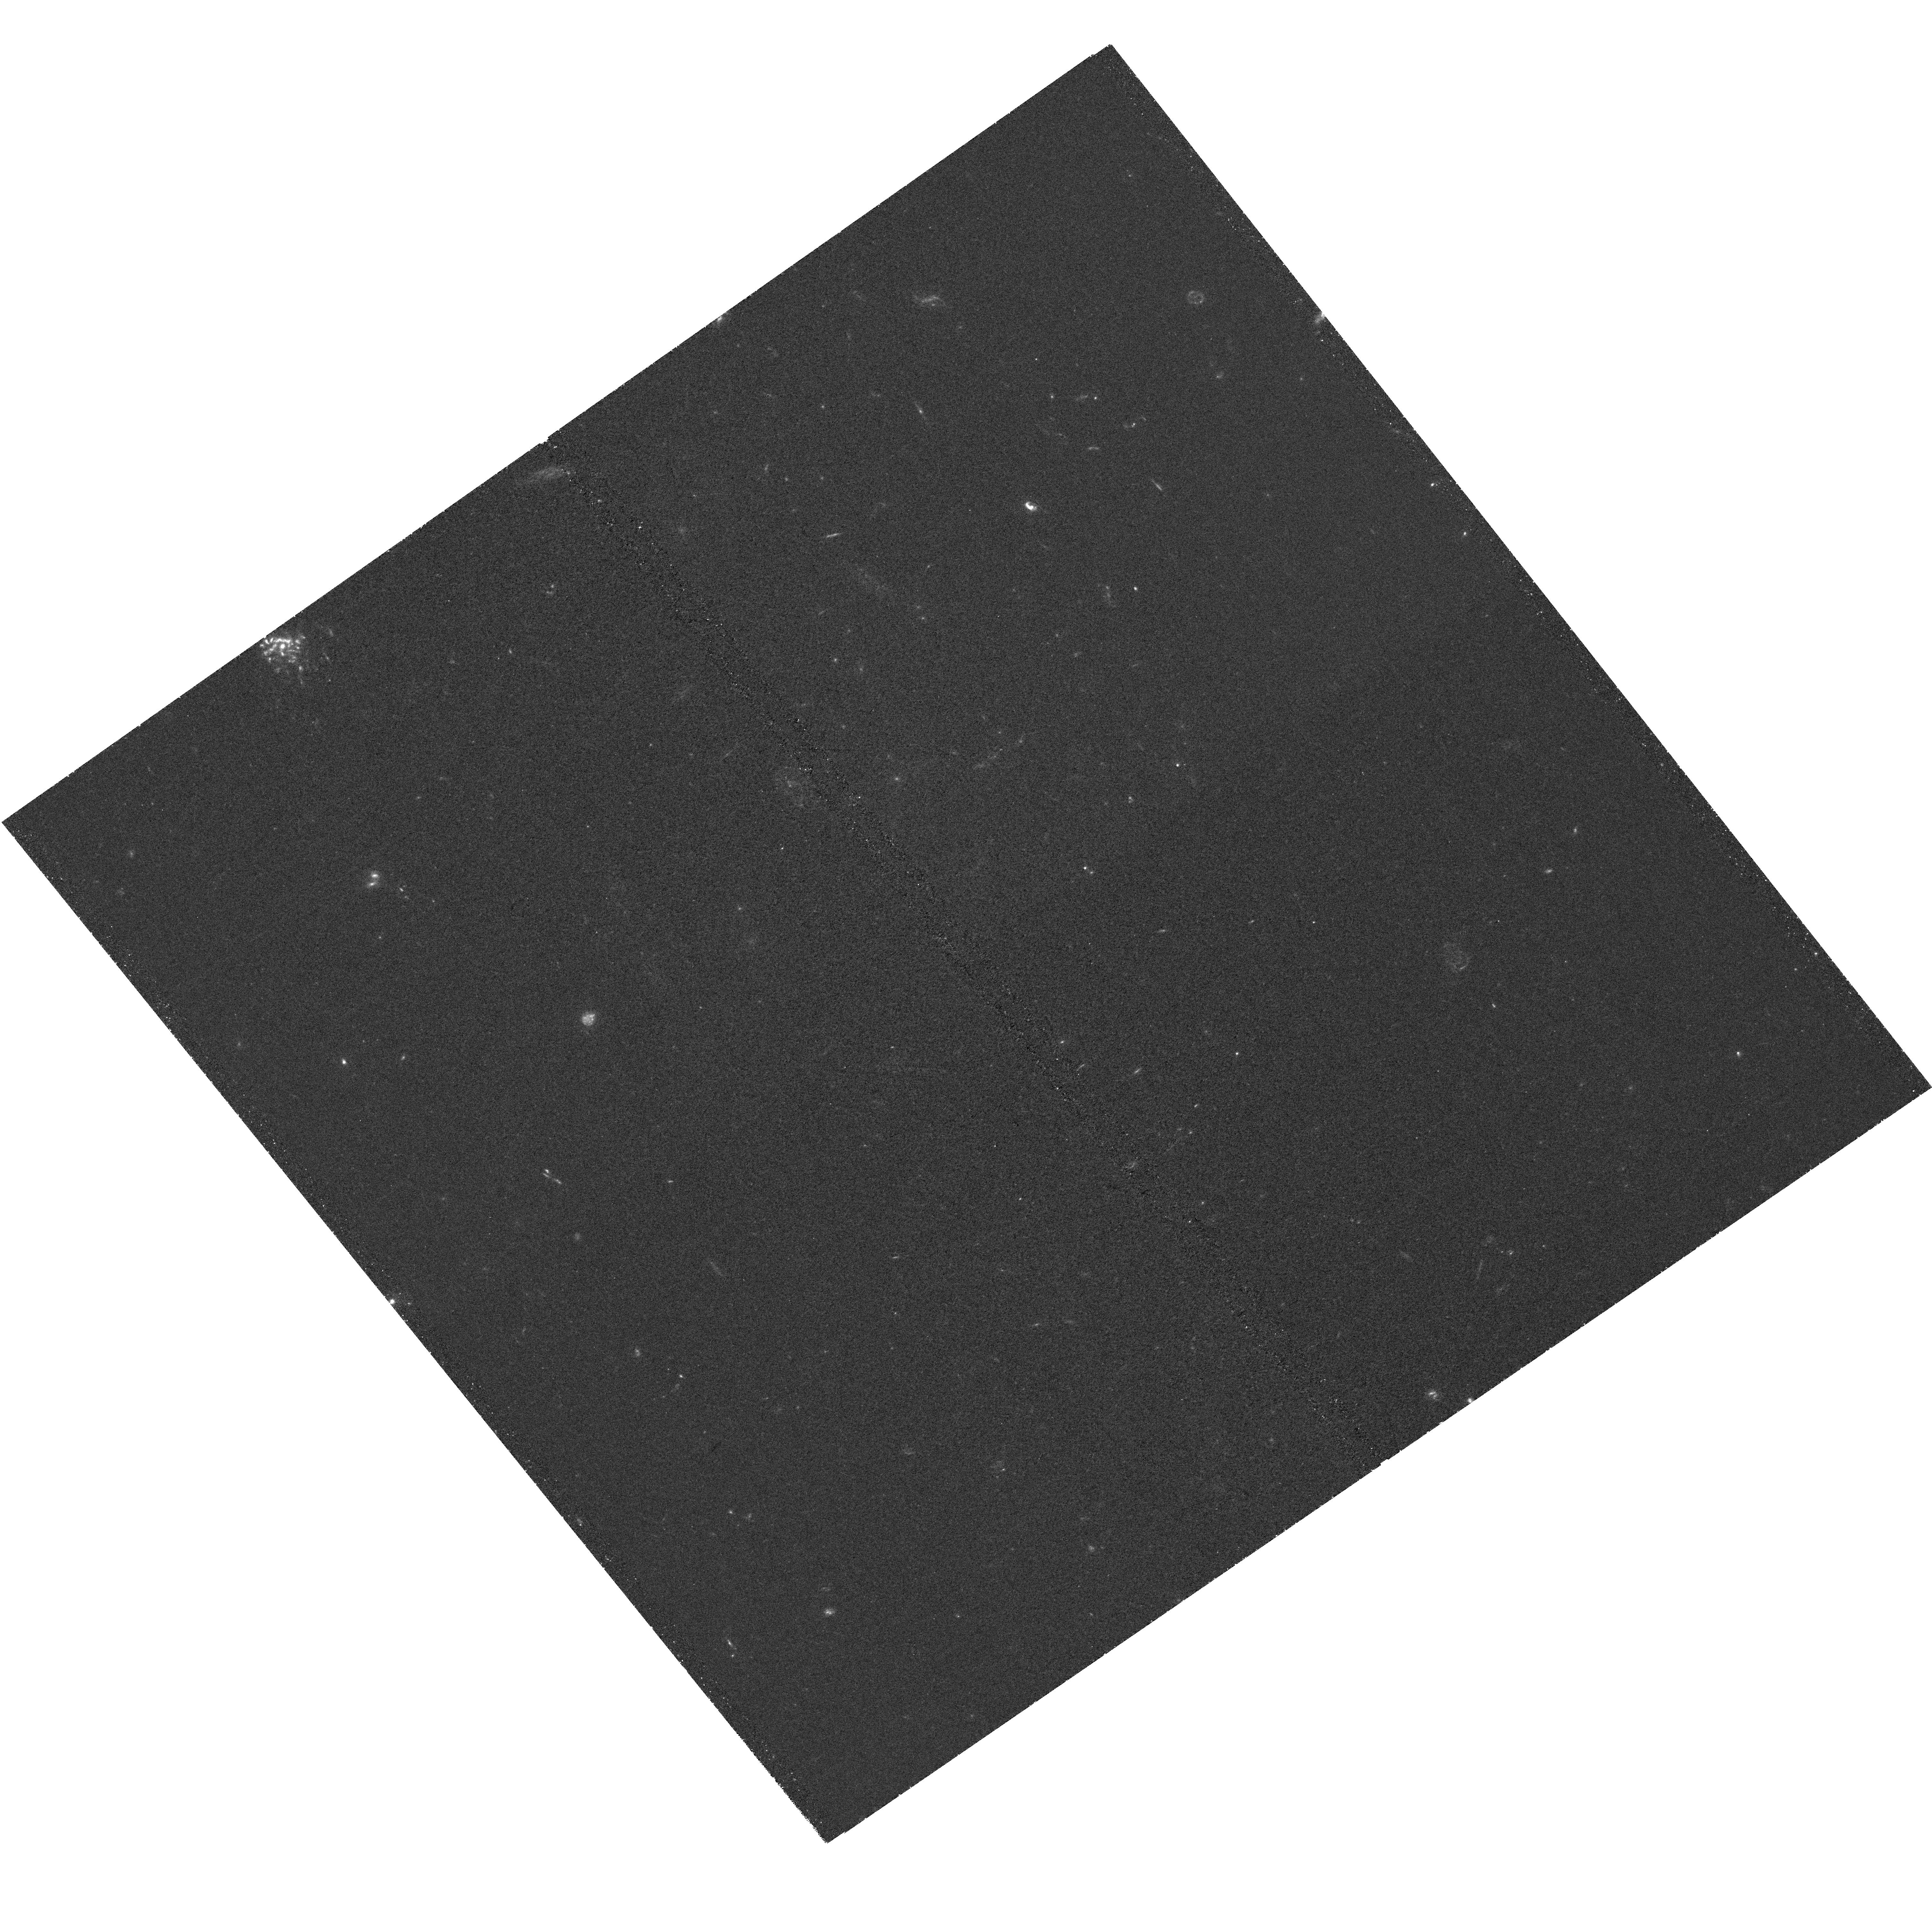
Target: ABELL2744-PRI-NIRCAM-3. Instrument: WFC3/UVIS. Filter: F336W. Exposure: 2.1 h. Observation ID: hst_17730_31_wfc3_uvis_f336w_ife131

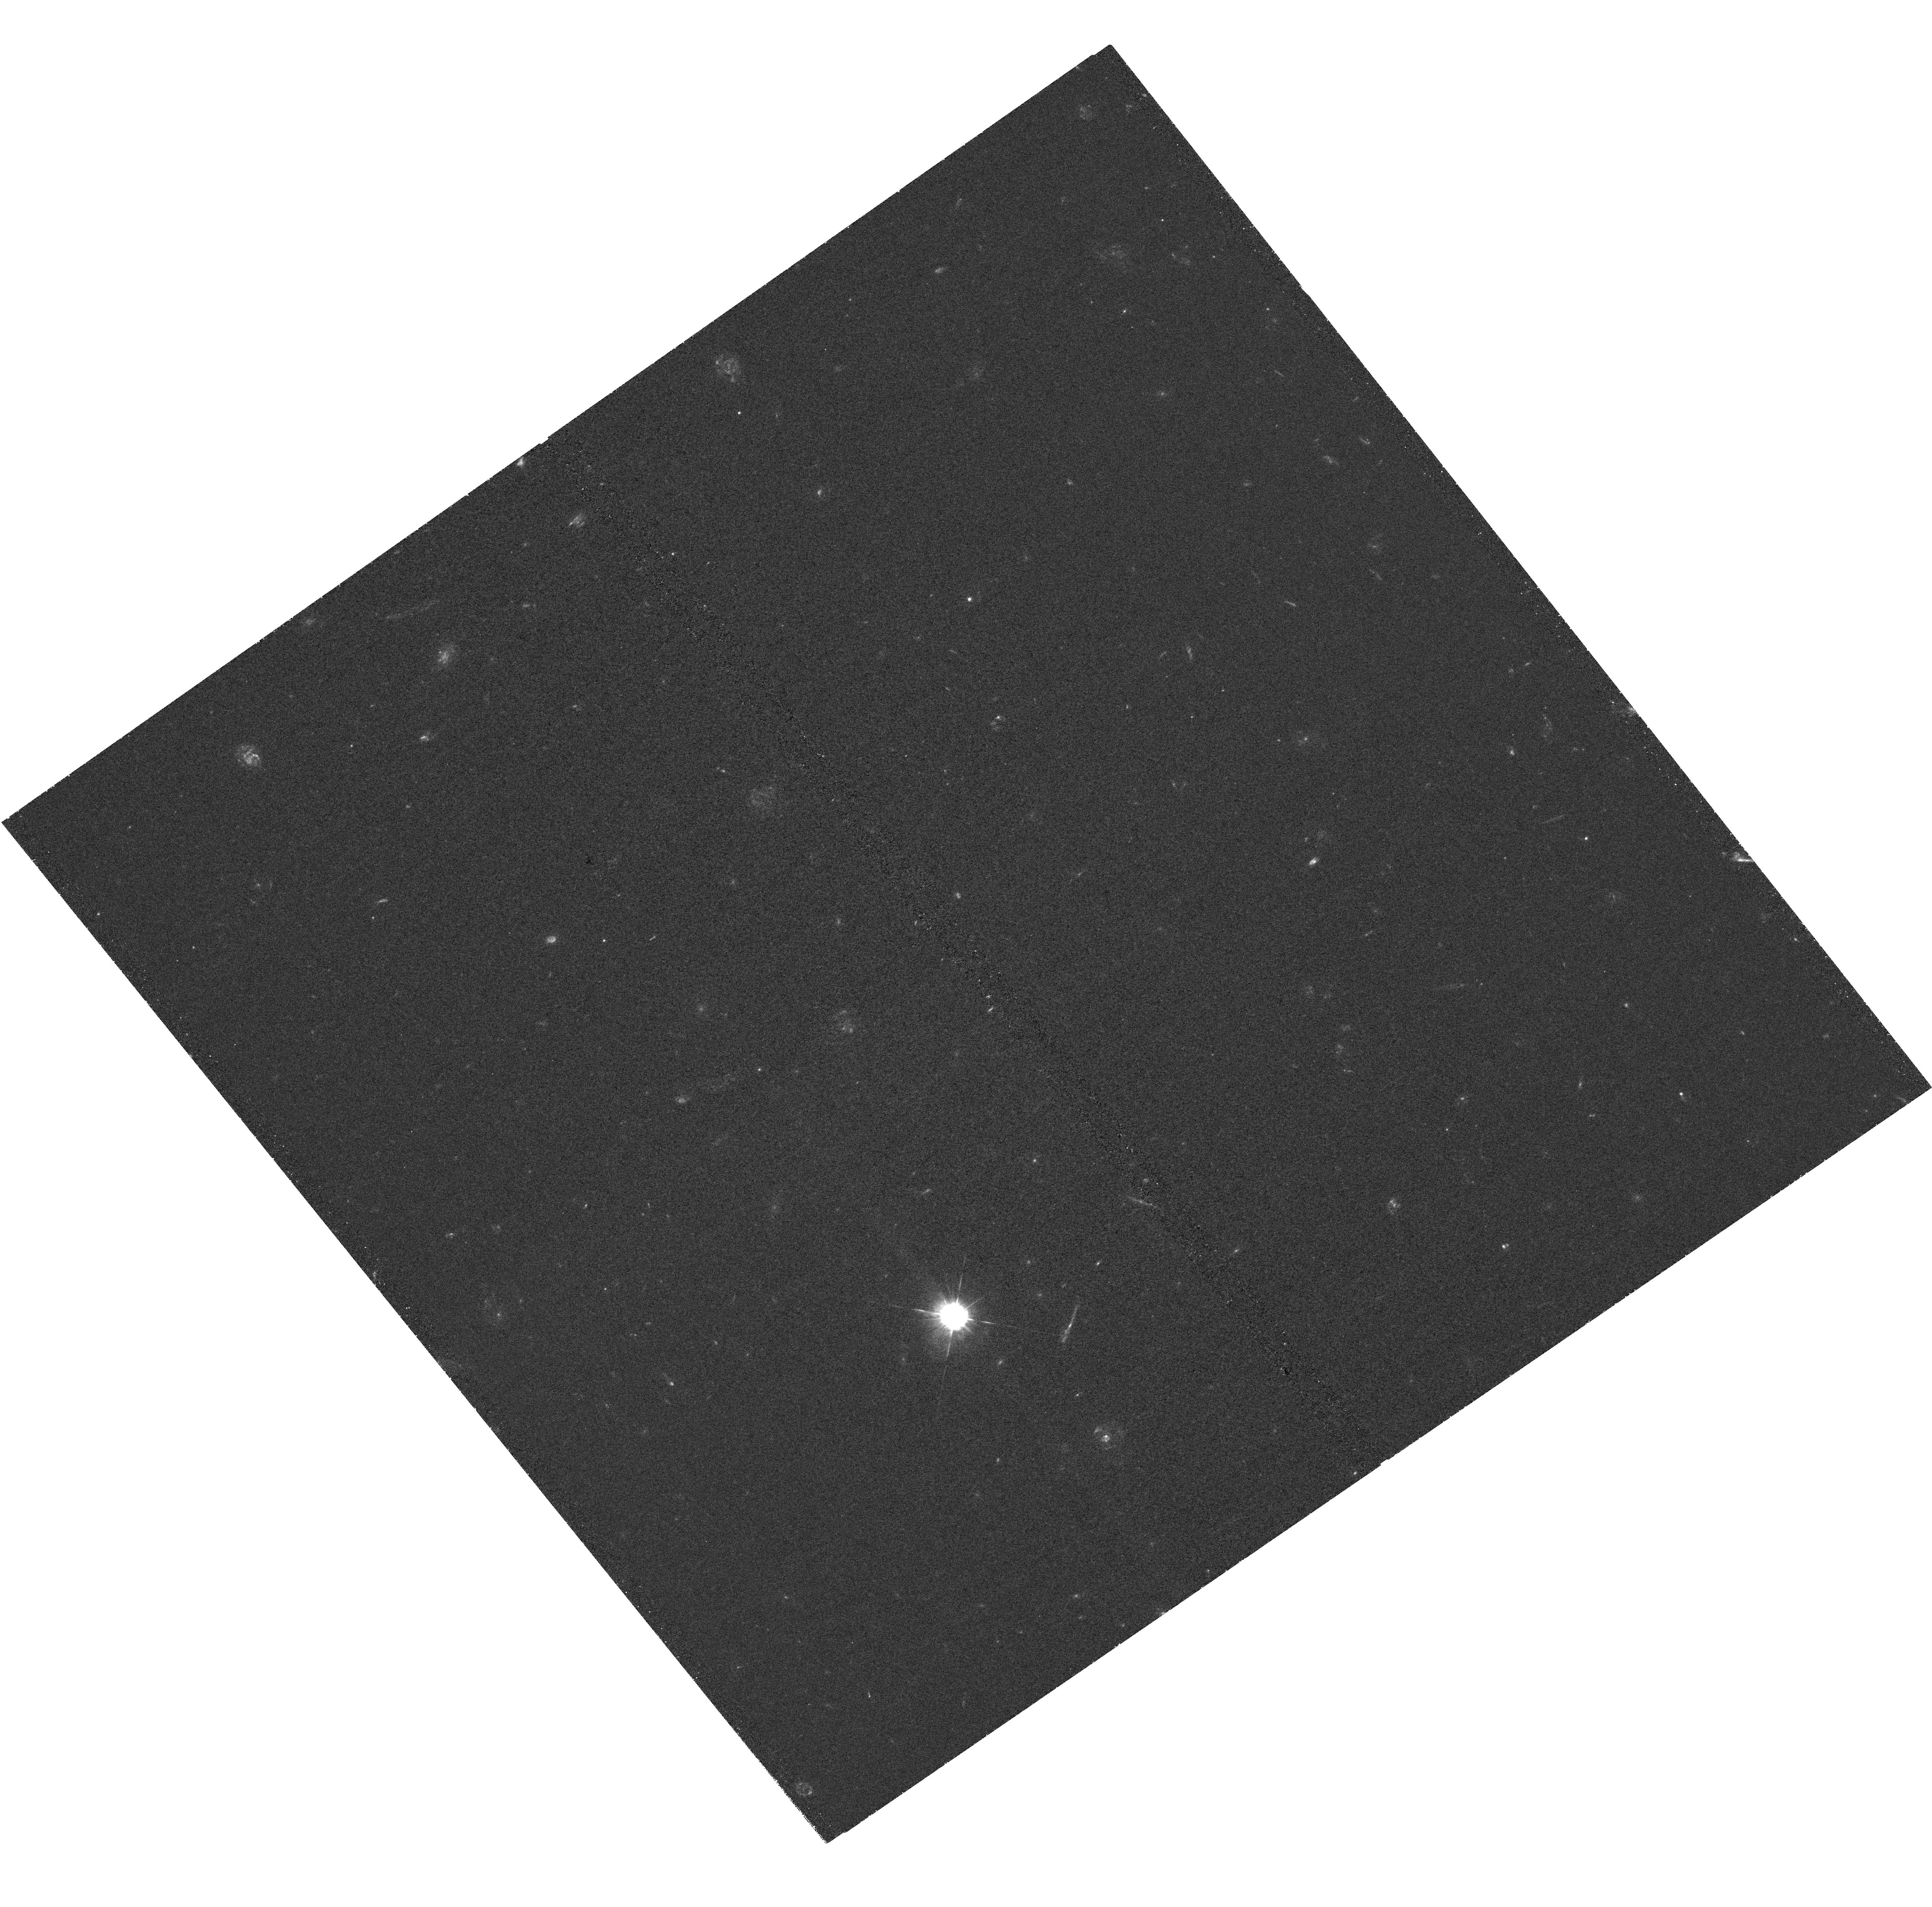
Target: ABELL2744-PRI-NIRCAM-2. Instrument: WFC3/UVIS. Filter: F336W. Exposure: 2.1 h. Observation ID: hst_17730_26_wfc3_uvis_f336w_ife126

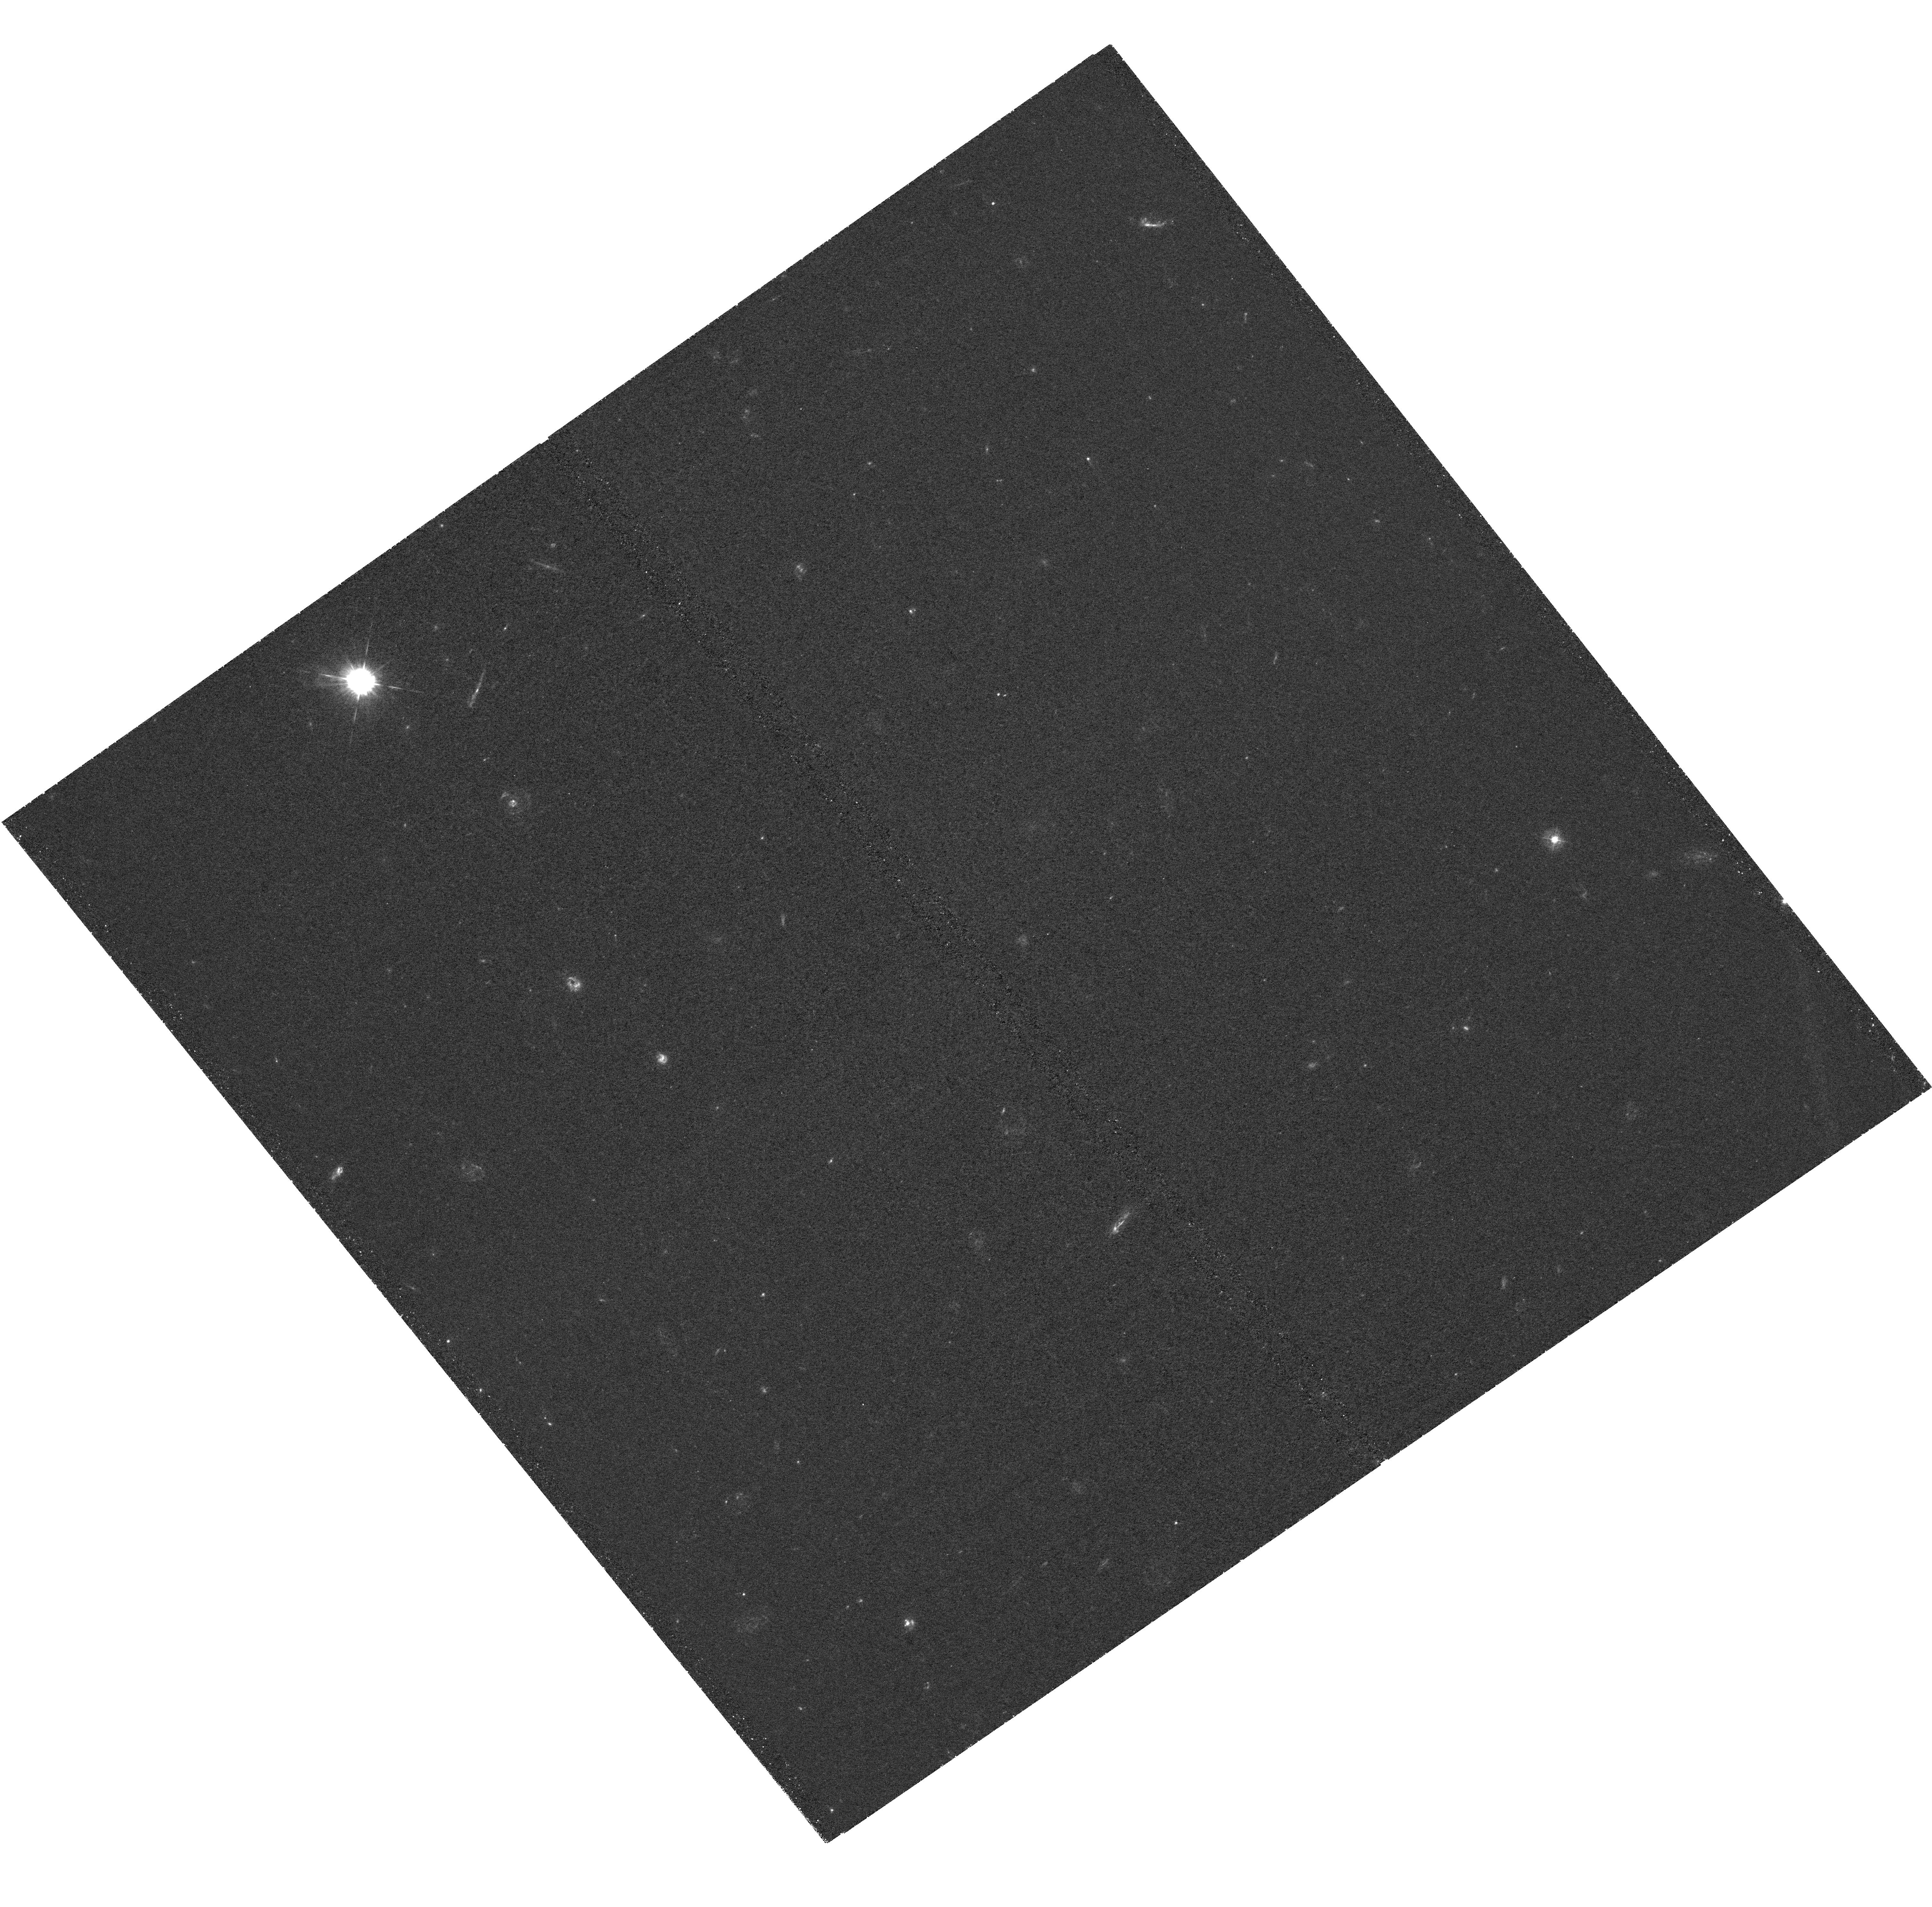
Target: ABELL2744-PRI-NIRCAM-4. Instrument: WFC3/UVIS. Filter: F336W. Exposure: 2.1 h. Observation ID: hst_17730_42_wfc3_uvis_f336w_ife142

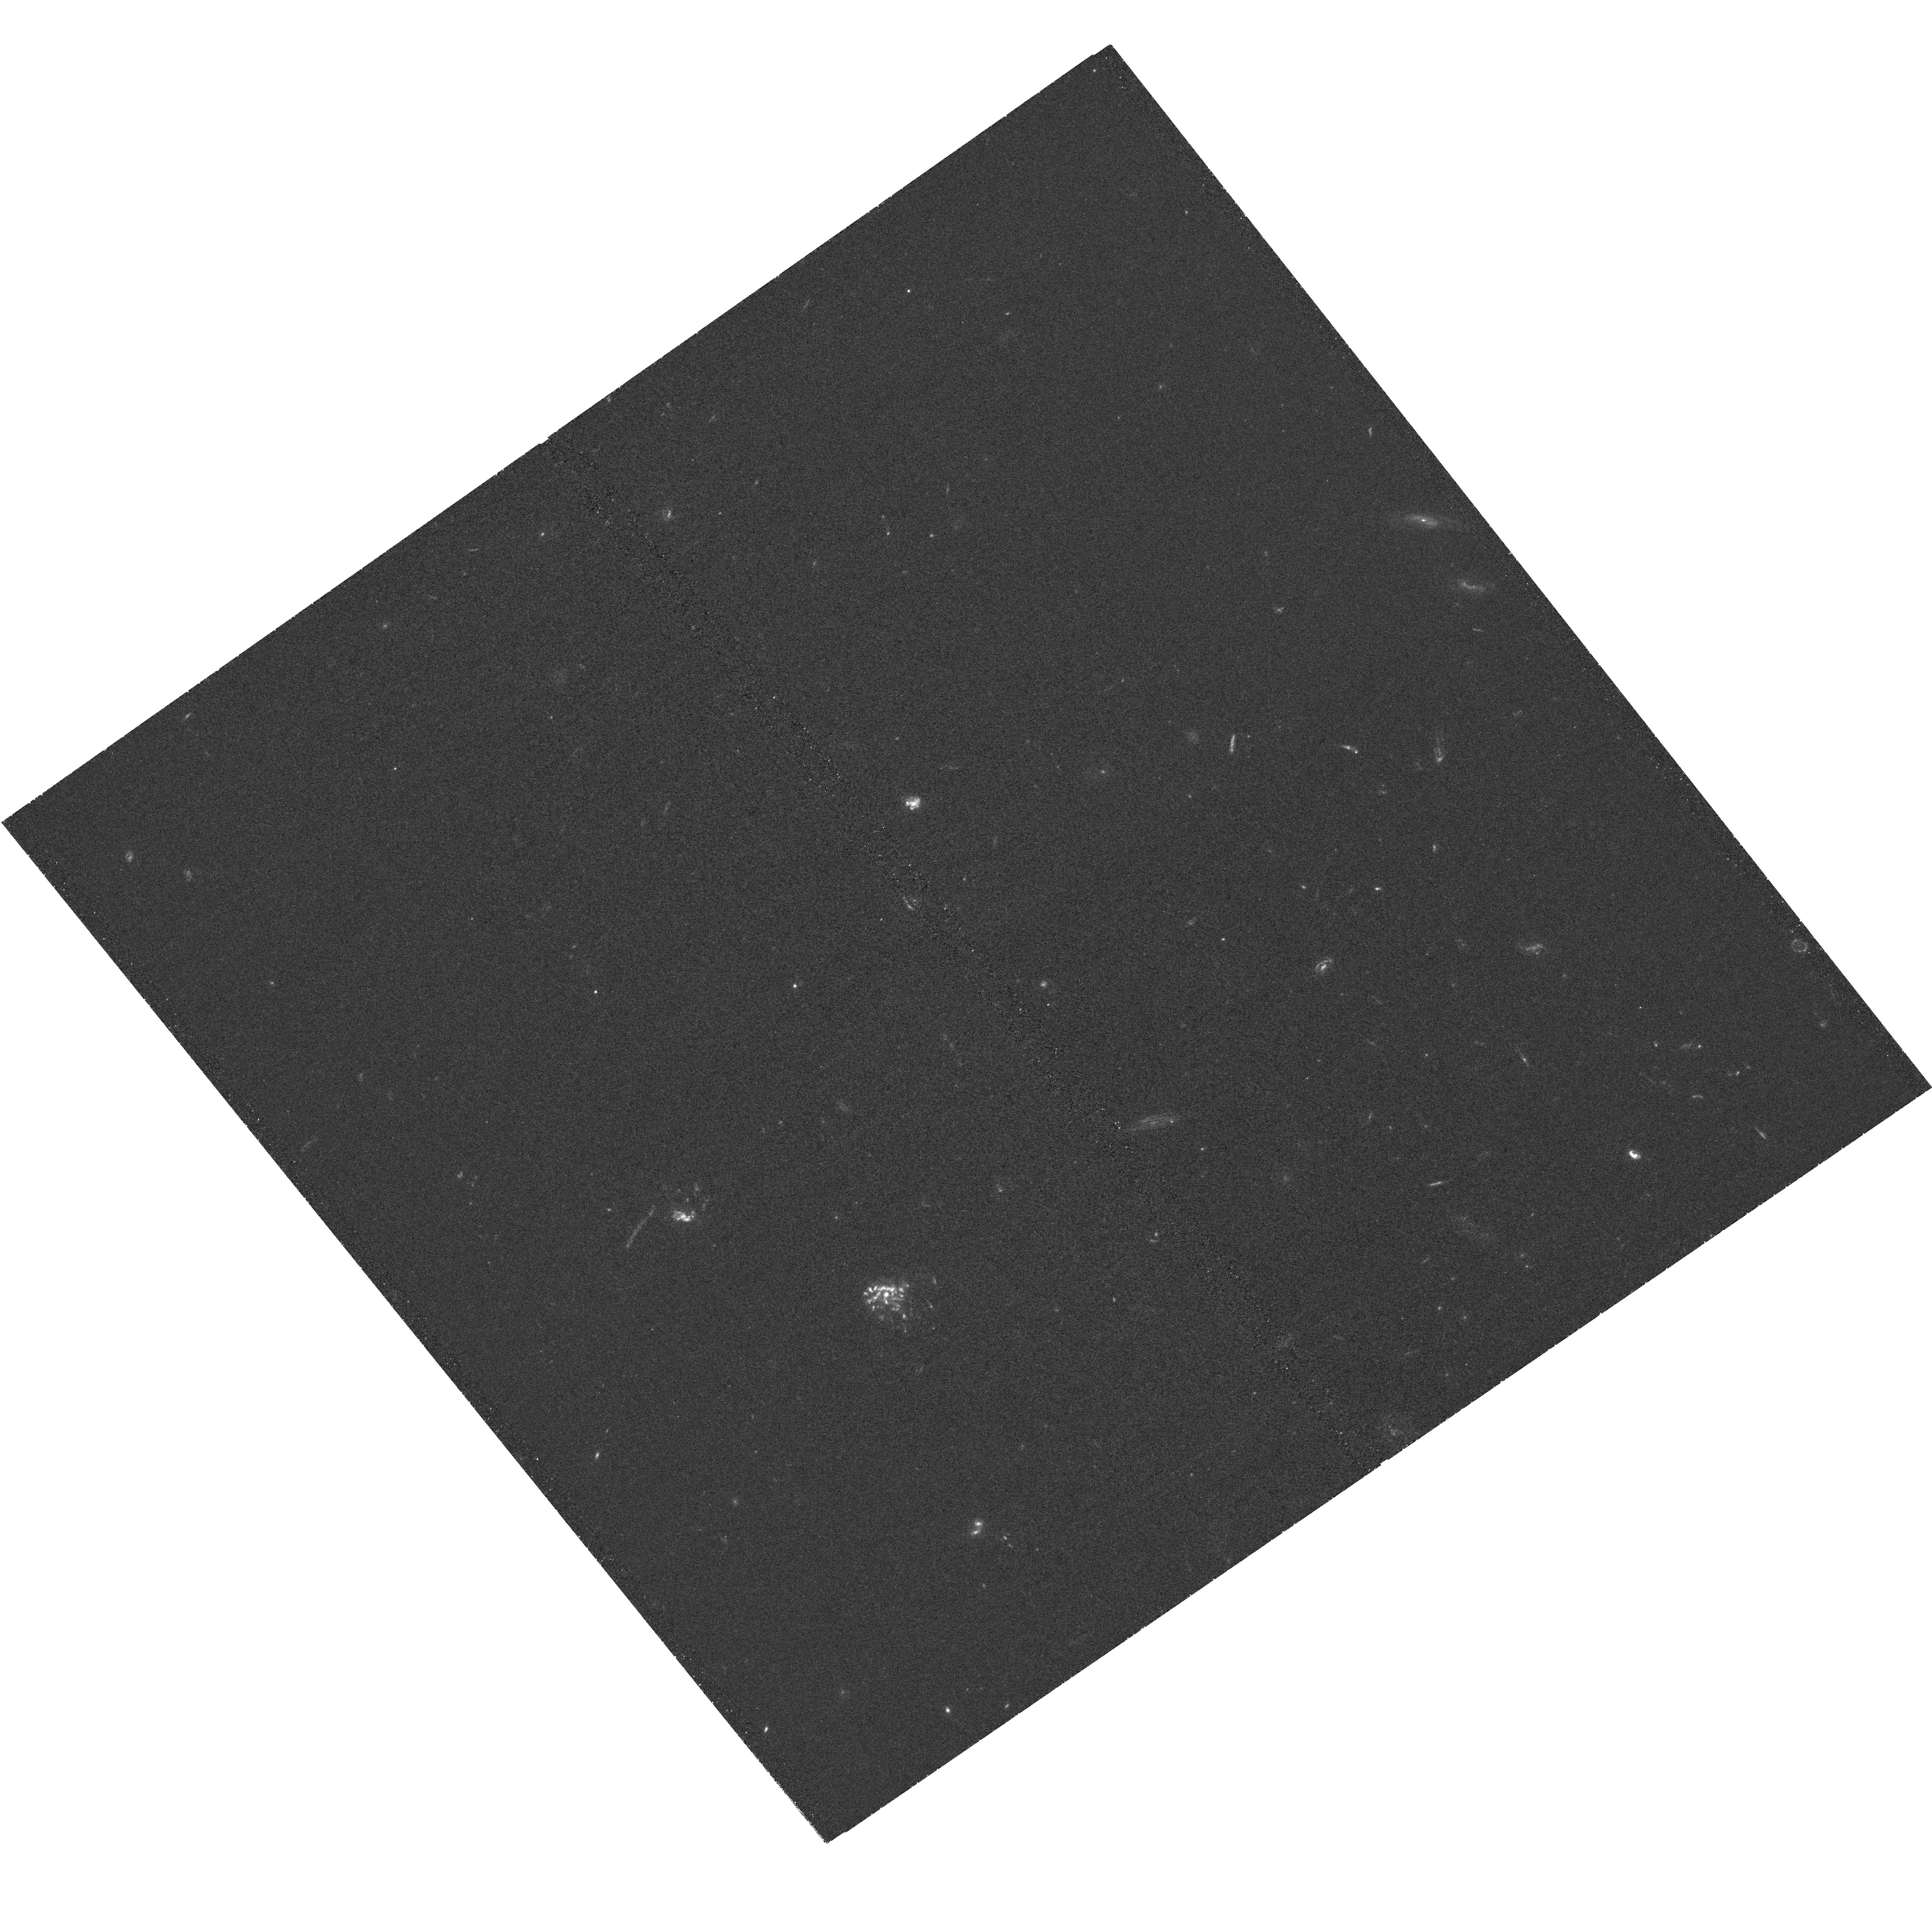
Target: ABELL2744-PRI-NIRCAM-1. Instrument: WFC3/UVIS. Filter: F336W. Exposure: 2.1 h. Observation ID: hst_17730_12_wfc3_uvis_f336w_ife112

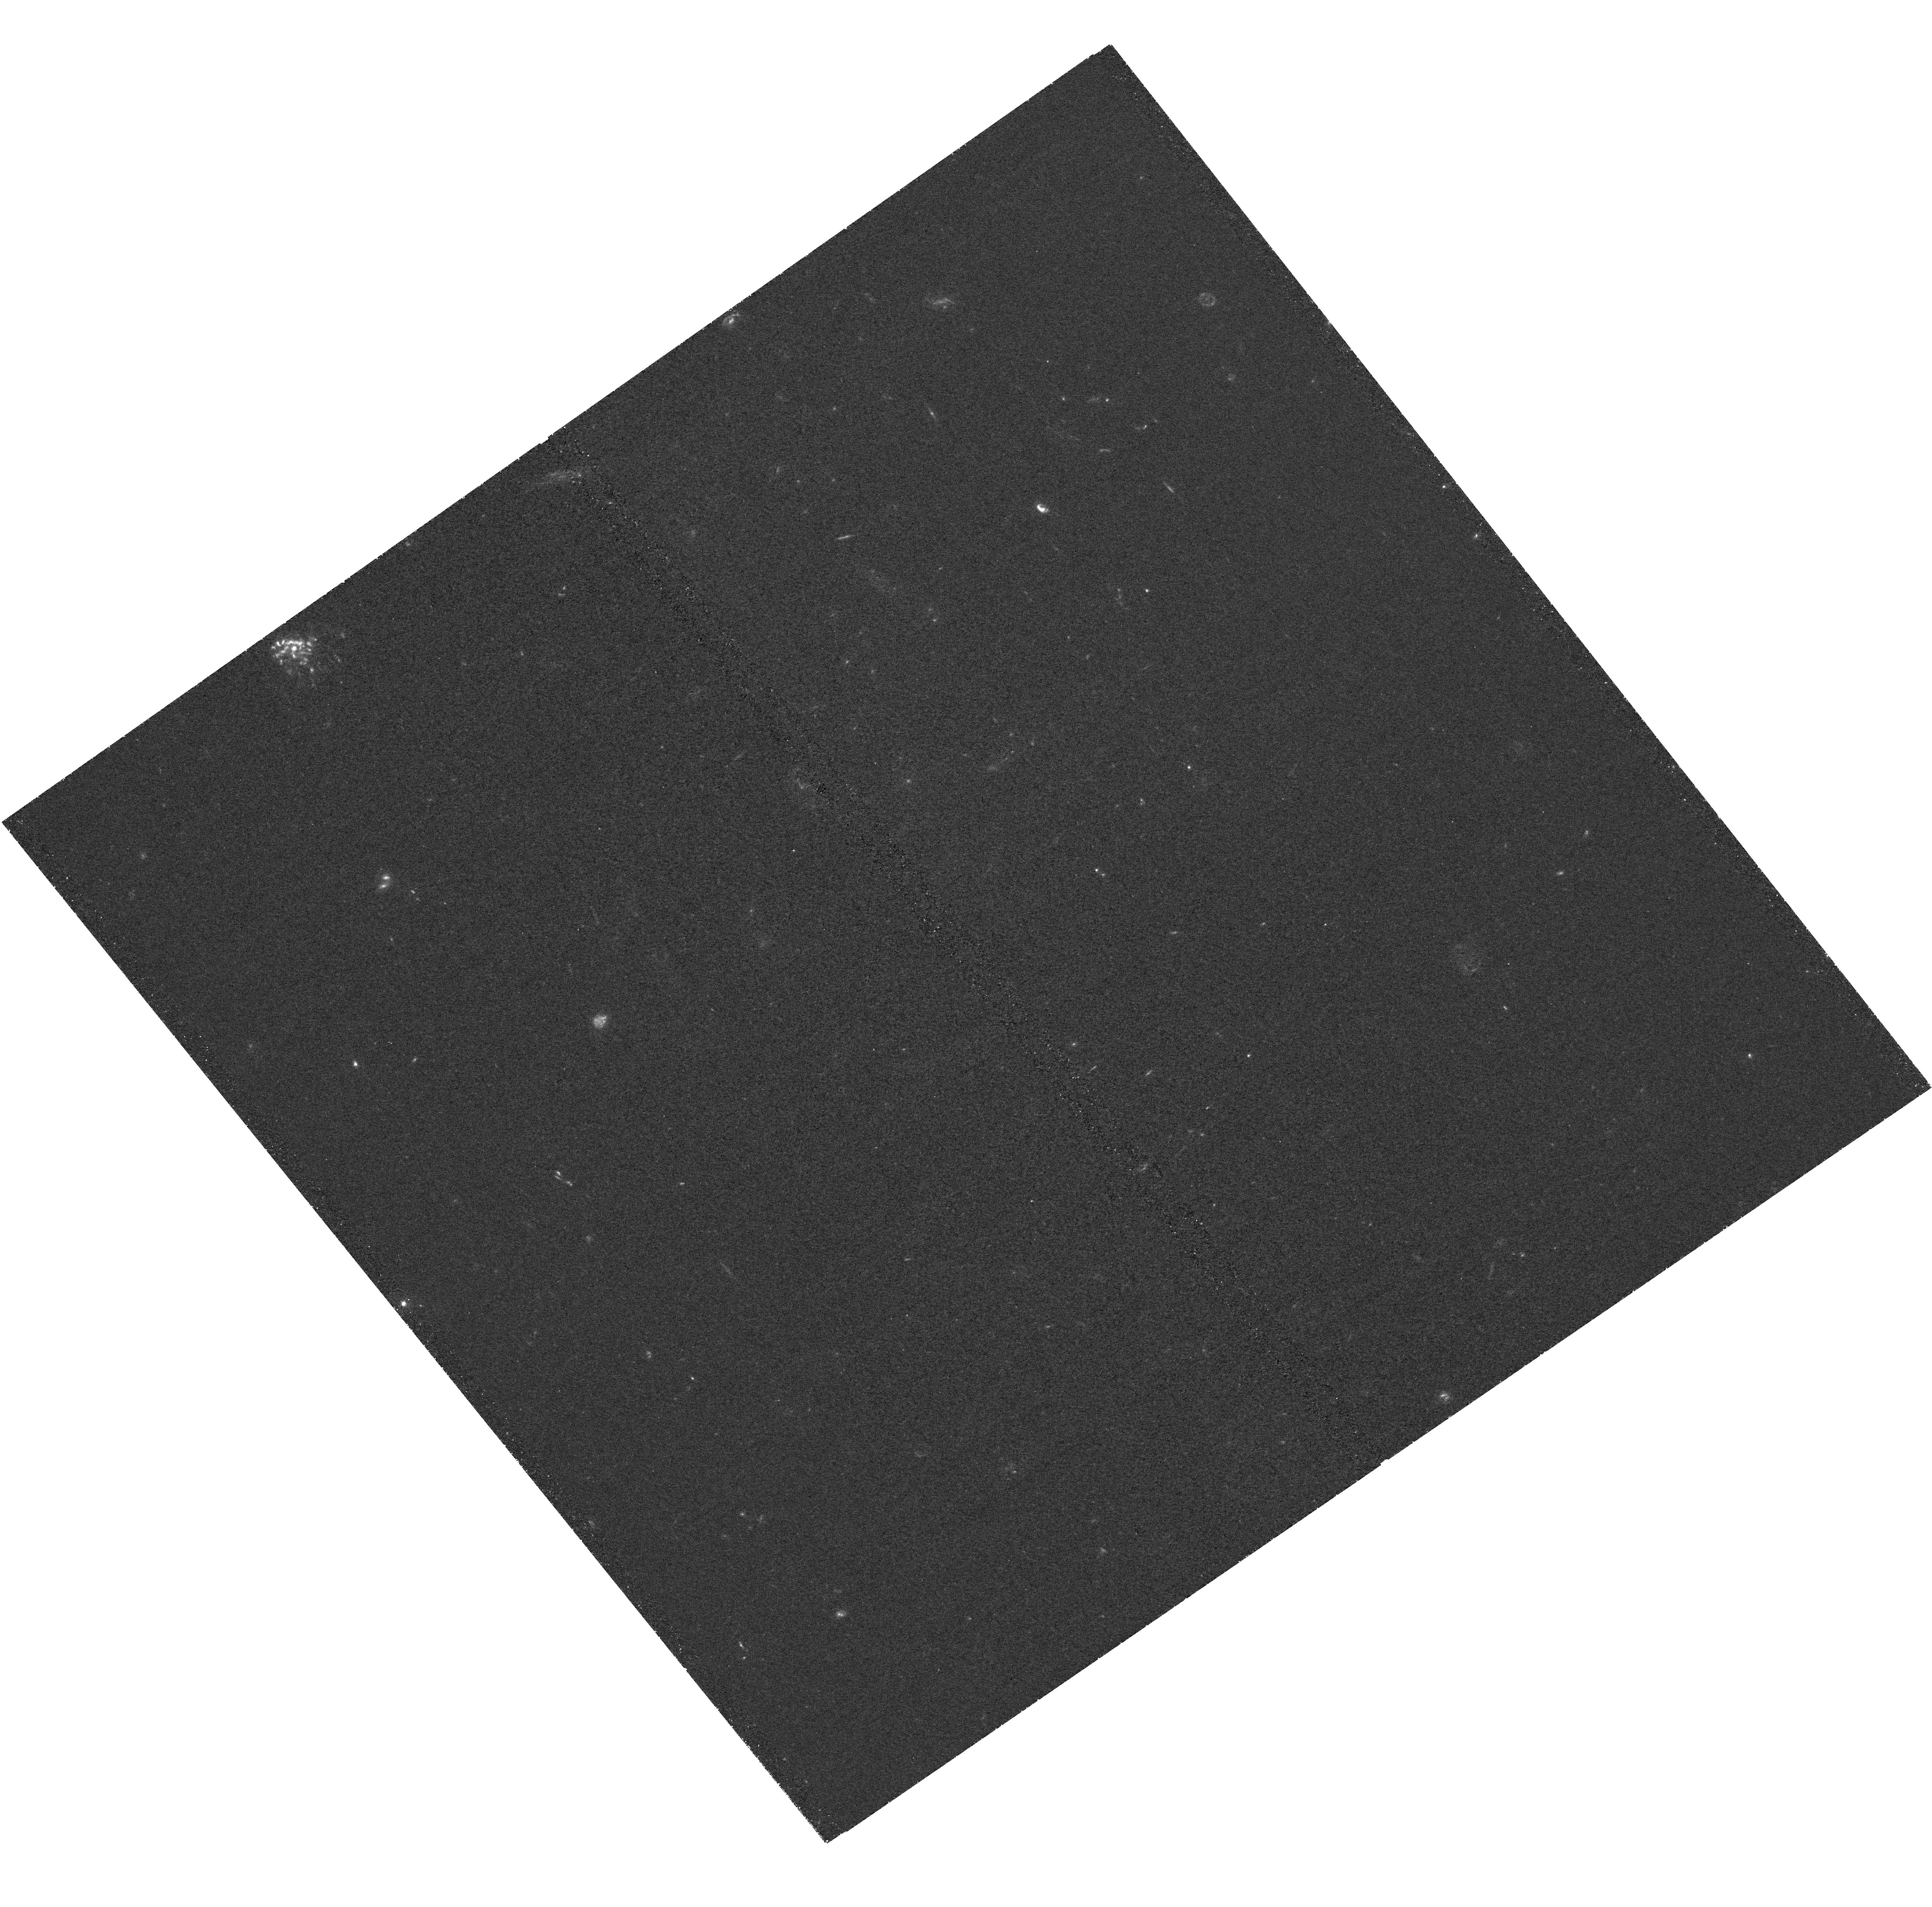
Target: ABELL2744-PRI-NIRCAM-3. Instrument: WFC3/UVIS. Filter: F336W. Exposure: 2.1 h. Observation ID: hst_17730_33_wfc3_uvis_f336w_ife133

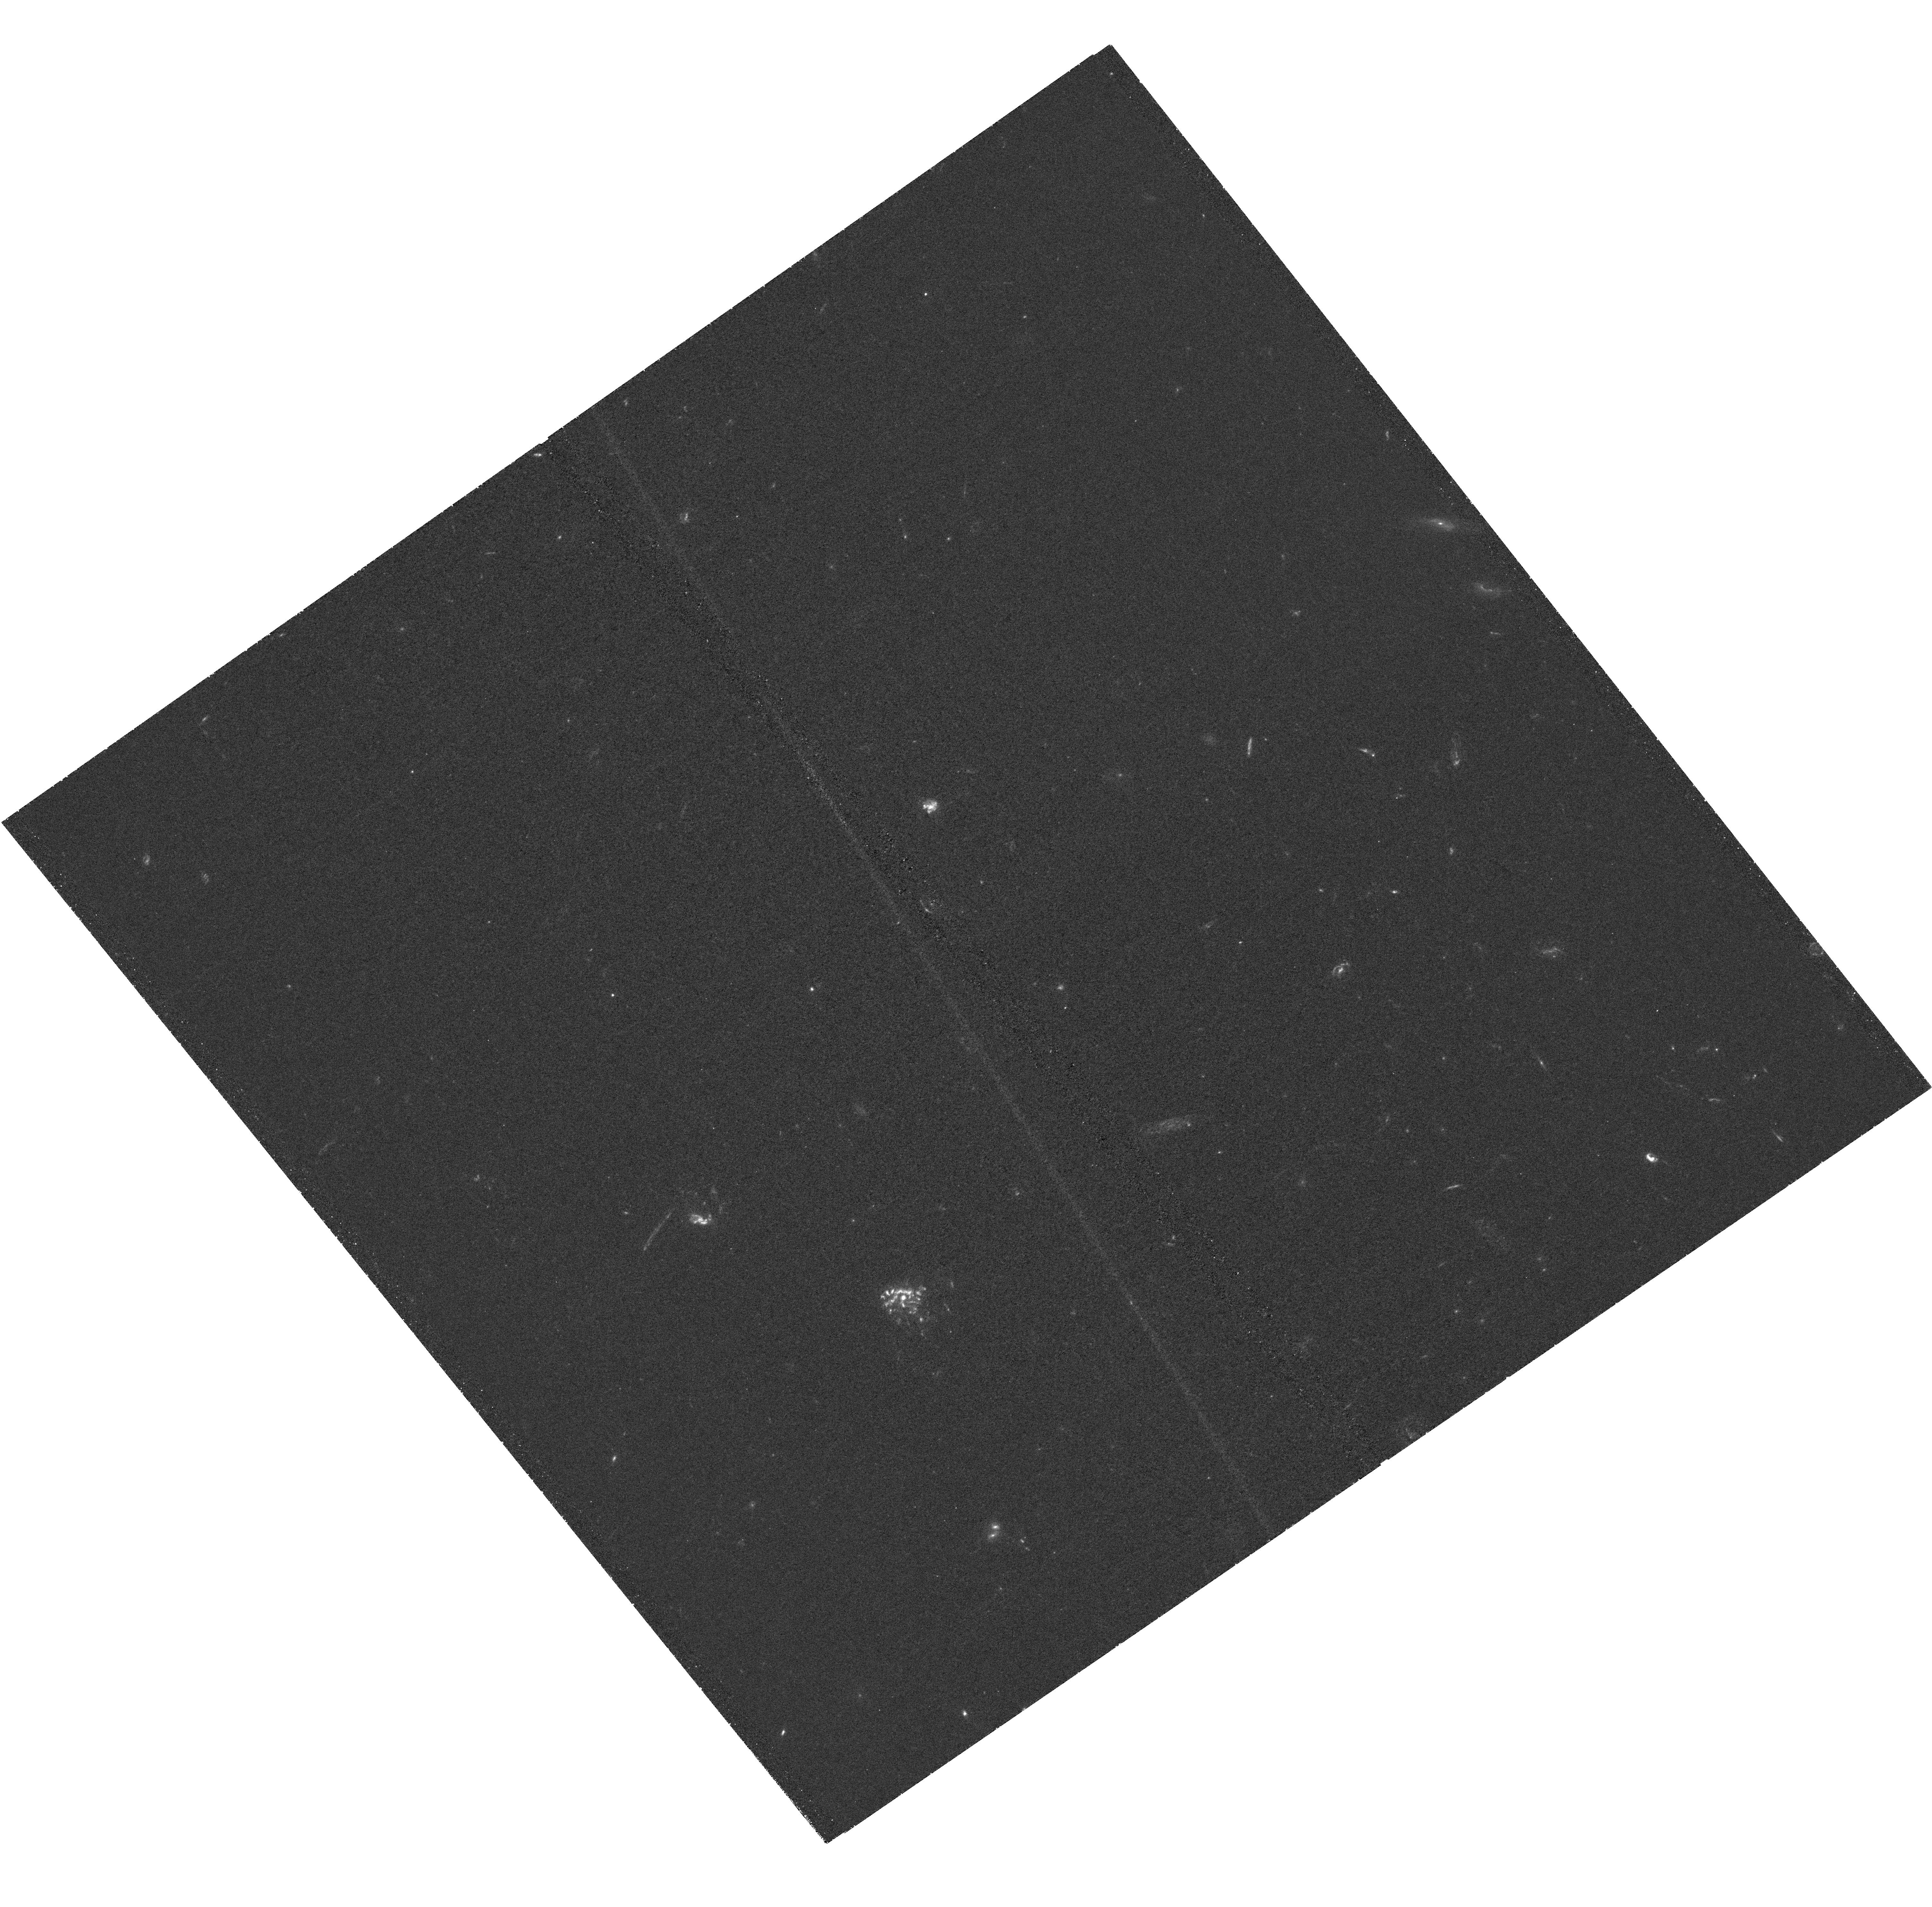
Target: ABELL2744-PRI-NIRCAM-1. Instrument: WFC3/UVIS. Filter: F336W. Exposure: 2.1 h. Observation ID: hst_17730_15_wfc3_uvis_f336w_ife115

Fulfilling the UV Legacy of the Hubble and Webb Deep Public Frontier Field (PI: Whitaker, Katherine E.)

Hubble Frontier Field Abell 2744 is one of the most powerful known gravitational lensing clusters, with the largest high magnification area among HST observed clusters. In Cycles 1-3, JWST programs are obtaining >300 hours of imaging and spectroscopy over Abell 2744, mapping the entire high magnification area, constituting the mission's deepest, and crucially, fully public extragalactic dataset. With JWST imaging reaching 29-30AB in 20 filters at 1-5 micron (not counting the extra lensing boost), ultradeep JWST NIRISS+NIRSpec+WFSS spectroscopy, plus deep ALMA dust continuum, MUSE datacubes, and Chandra X-ray observations, Abell 2744 is a peerless legacy field. This treasure trove of data presents an unprecedented opportunity to answer high-profile reionization questions only addressable with HST UV imaging. Here, we propose an immediately-public HST program to supplement currently-inadequate HST coverage by providing ultra-deep WFC3/UVIS (F336W) imaging over a 4x wider area, matching the full coverage of the JWST spectroscopy. The proposed F336W data enables measurements of Lyman continuum and ionizing photon escape fractions in z=3-4 sources (analogs to epoch of reionization galaxies) to unambiguously determine the role of galaxies in reionization. This data will also improve constraints on the UV luminosity function, star formation in quiescent galaxies, the metallicity of globular clusters within A2744, and the origin of the UV upturn in foreground cluster galaxies. These observations must be taken now to leverage the unique and time-limited UV capabilities of HST and maximize the potential of a remarkable suite of observations from HST, JWST, ALMA, and Chandra.